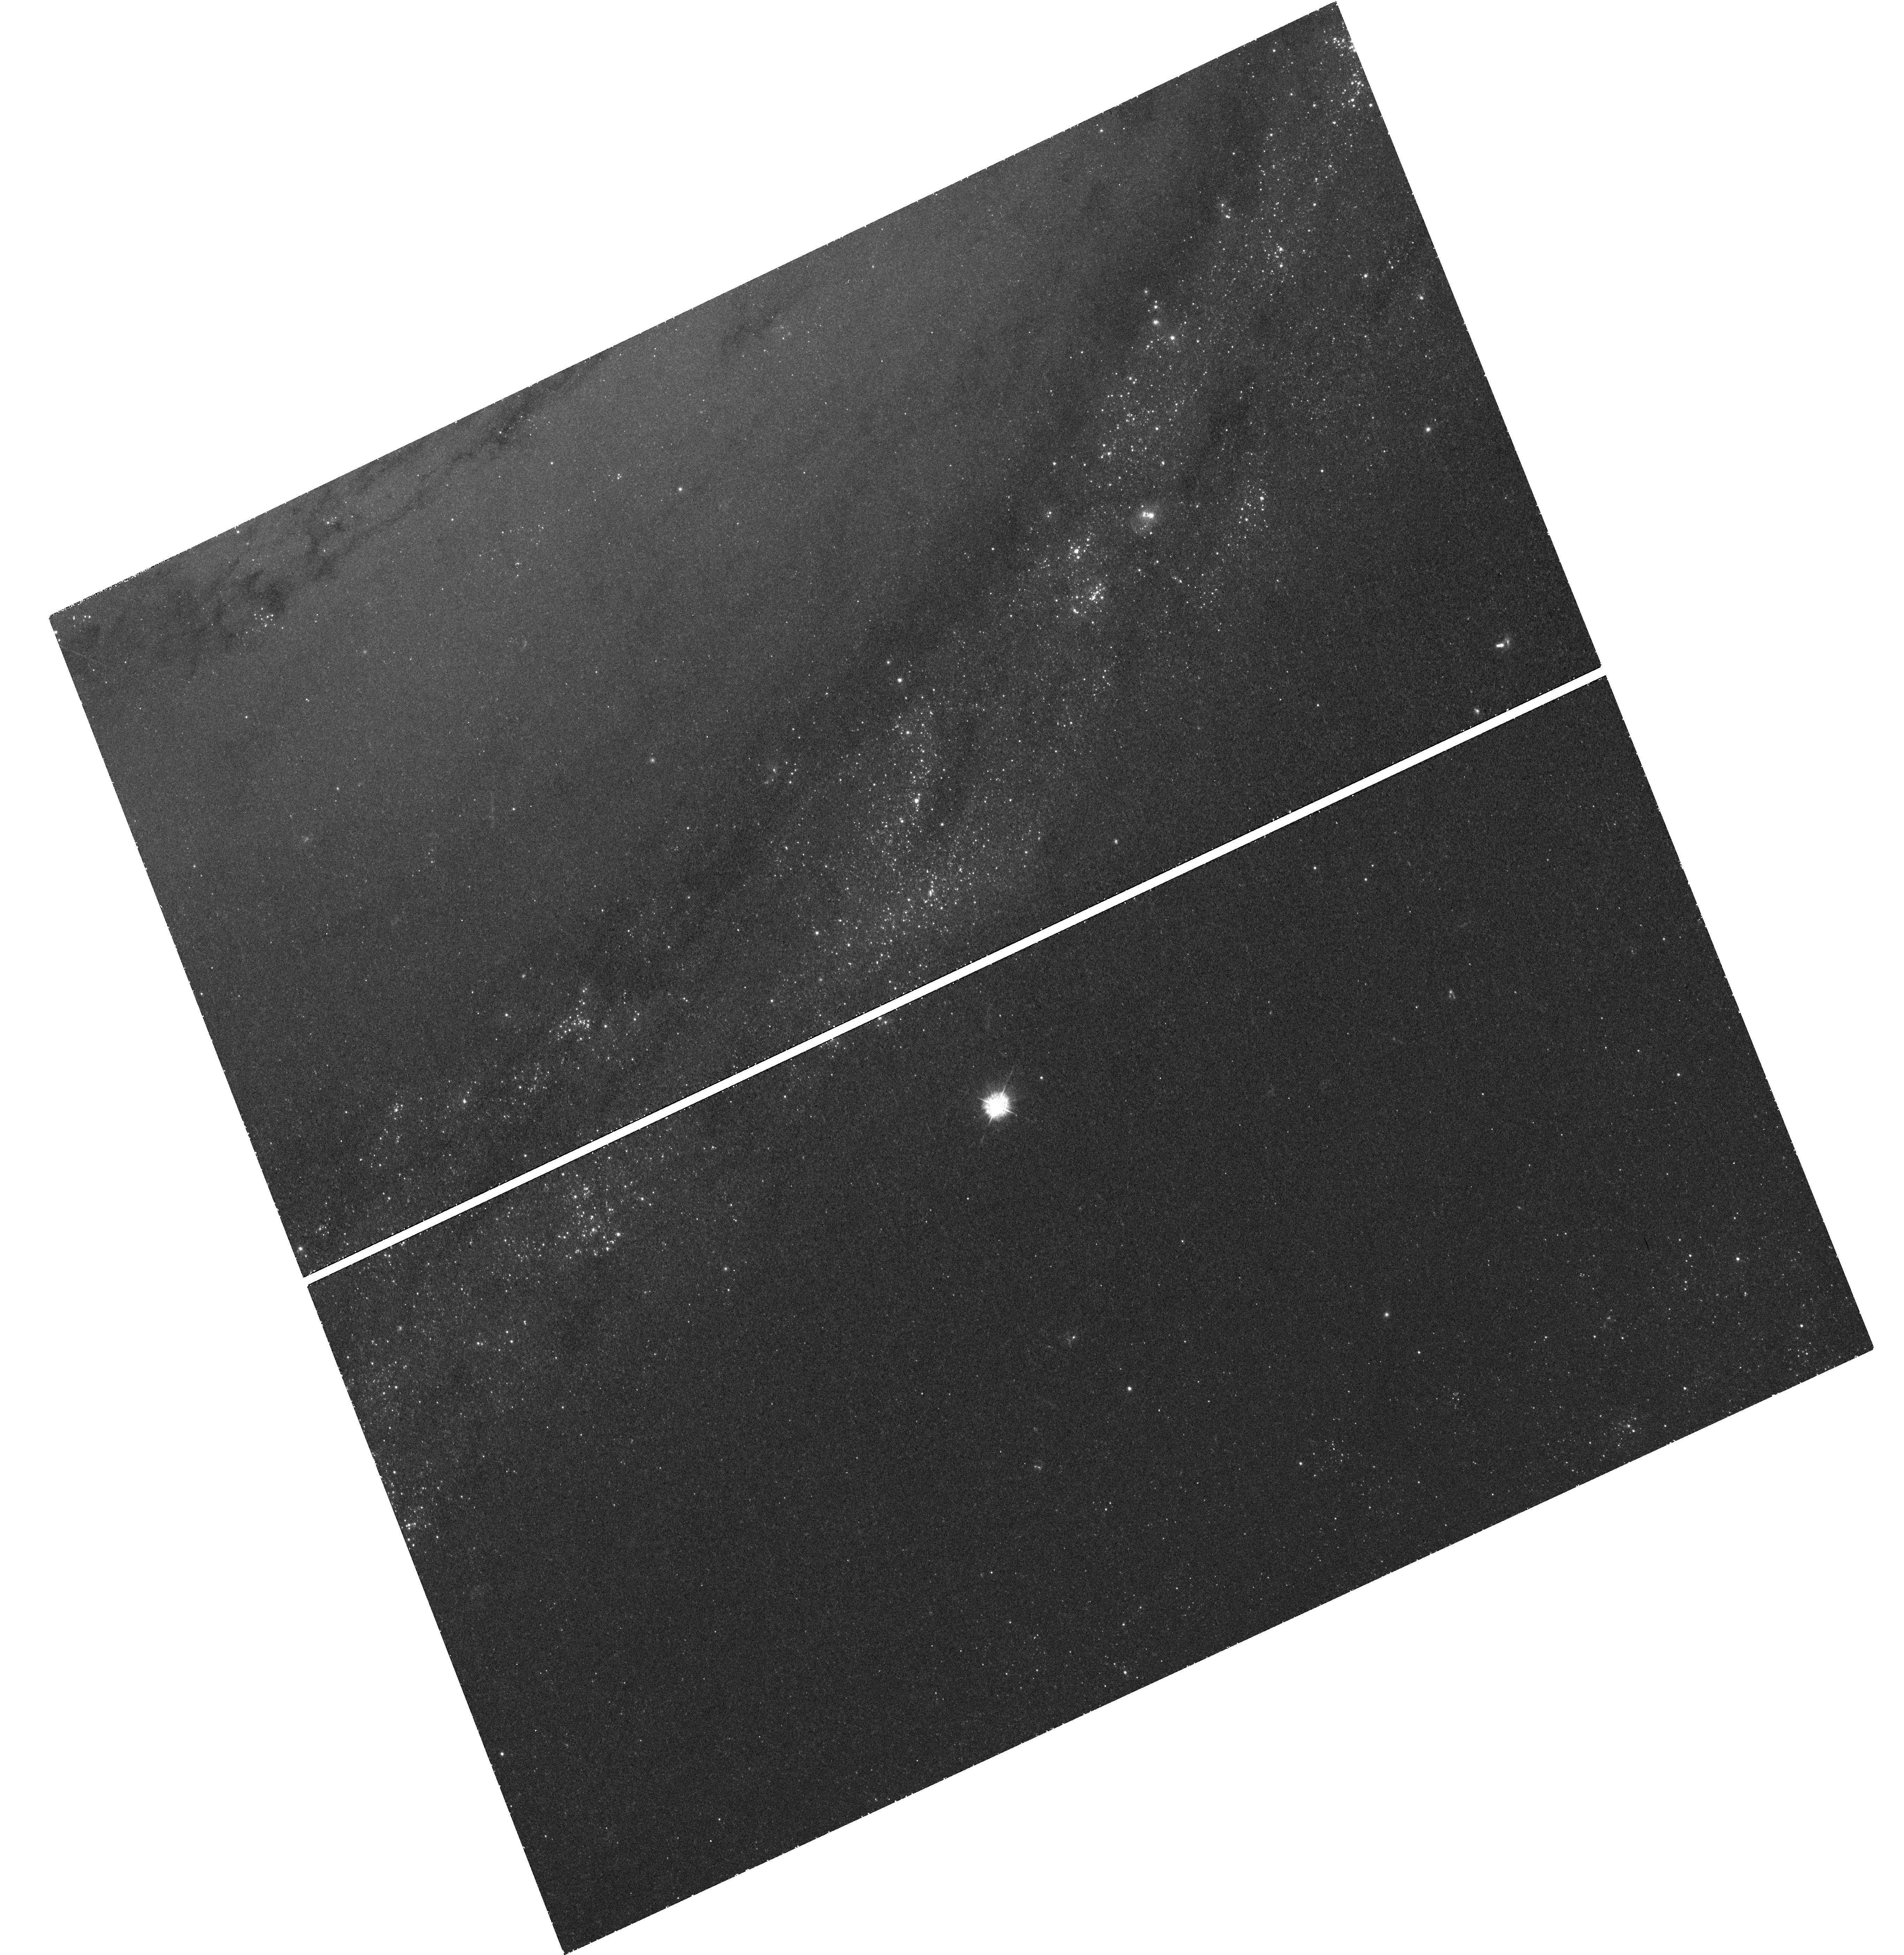
Target: SN1993J. Instrument: WFC3/UVIS. Filter: F336W. Exposure: 50 min. Observation ID: hst_12531_03_wfc3_uvis_f336w_ibq903

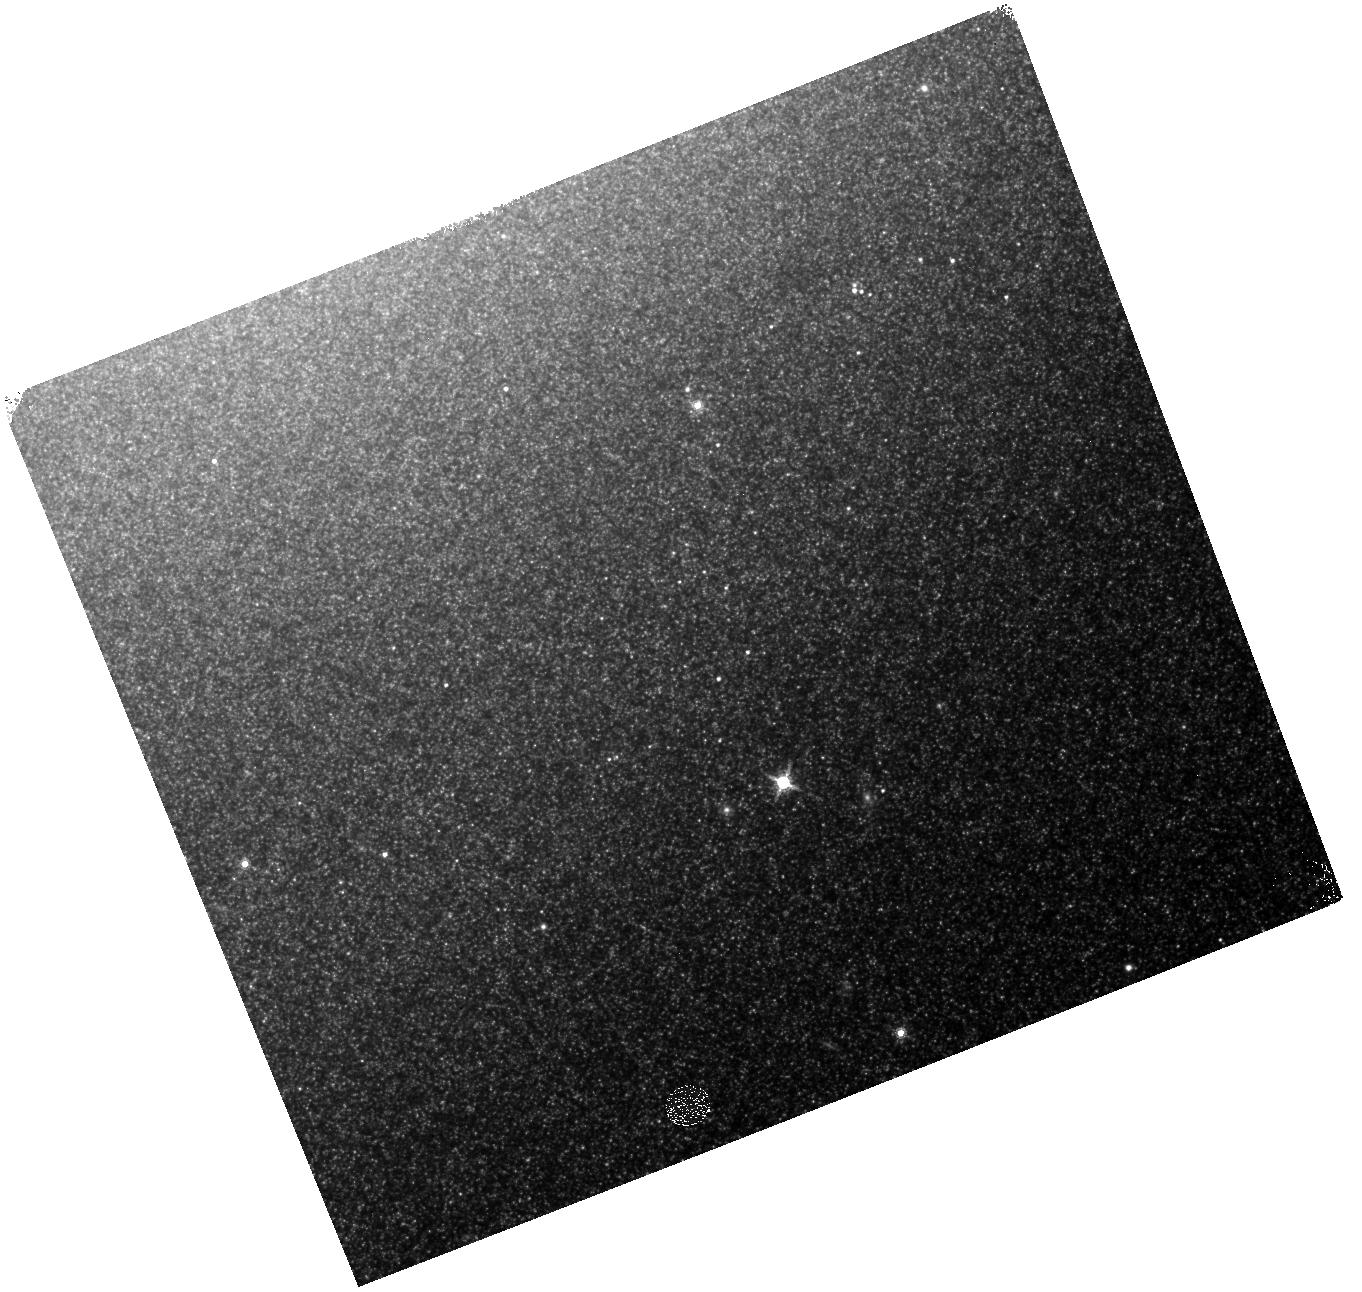
Target: SN1993J. Instrument: WFC3/IR. Filter: F160W. Exposure: 5 min. Observation ID: hst_12531_04_wfc3_ir_f160w_ibq904

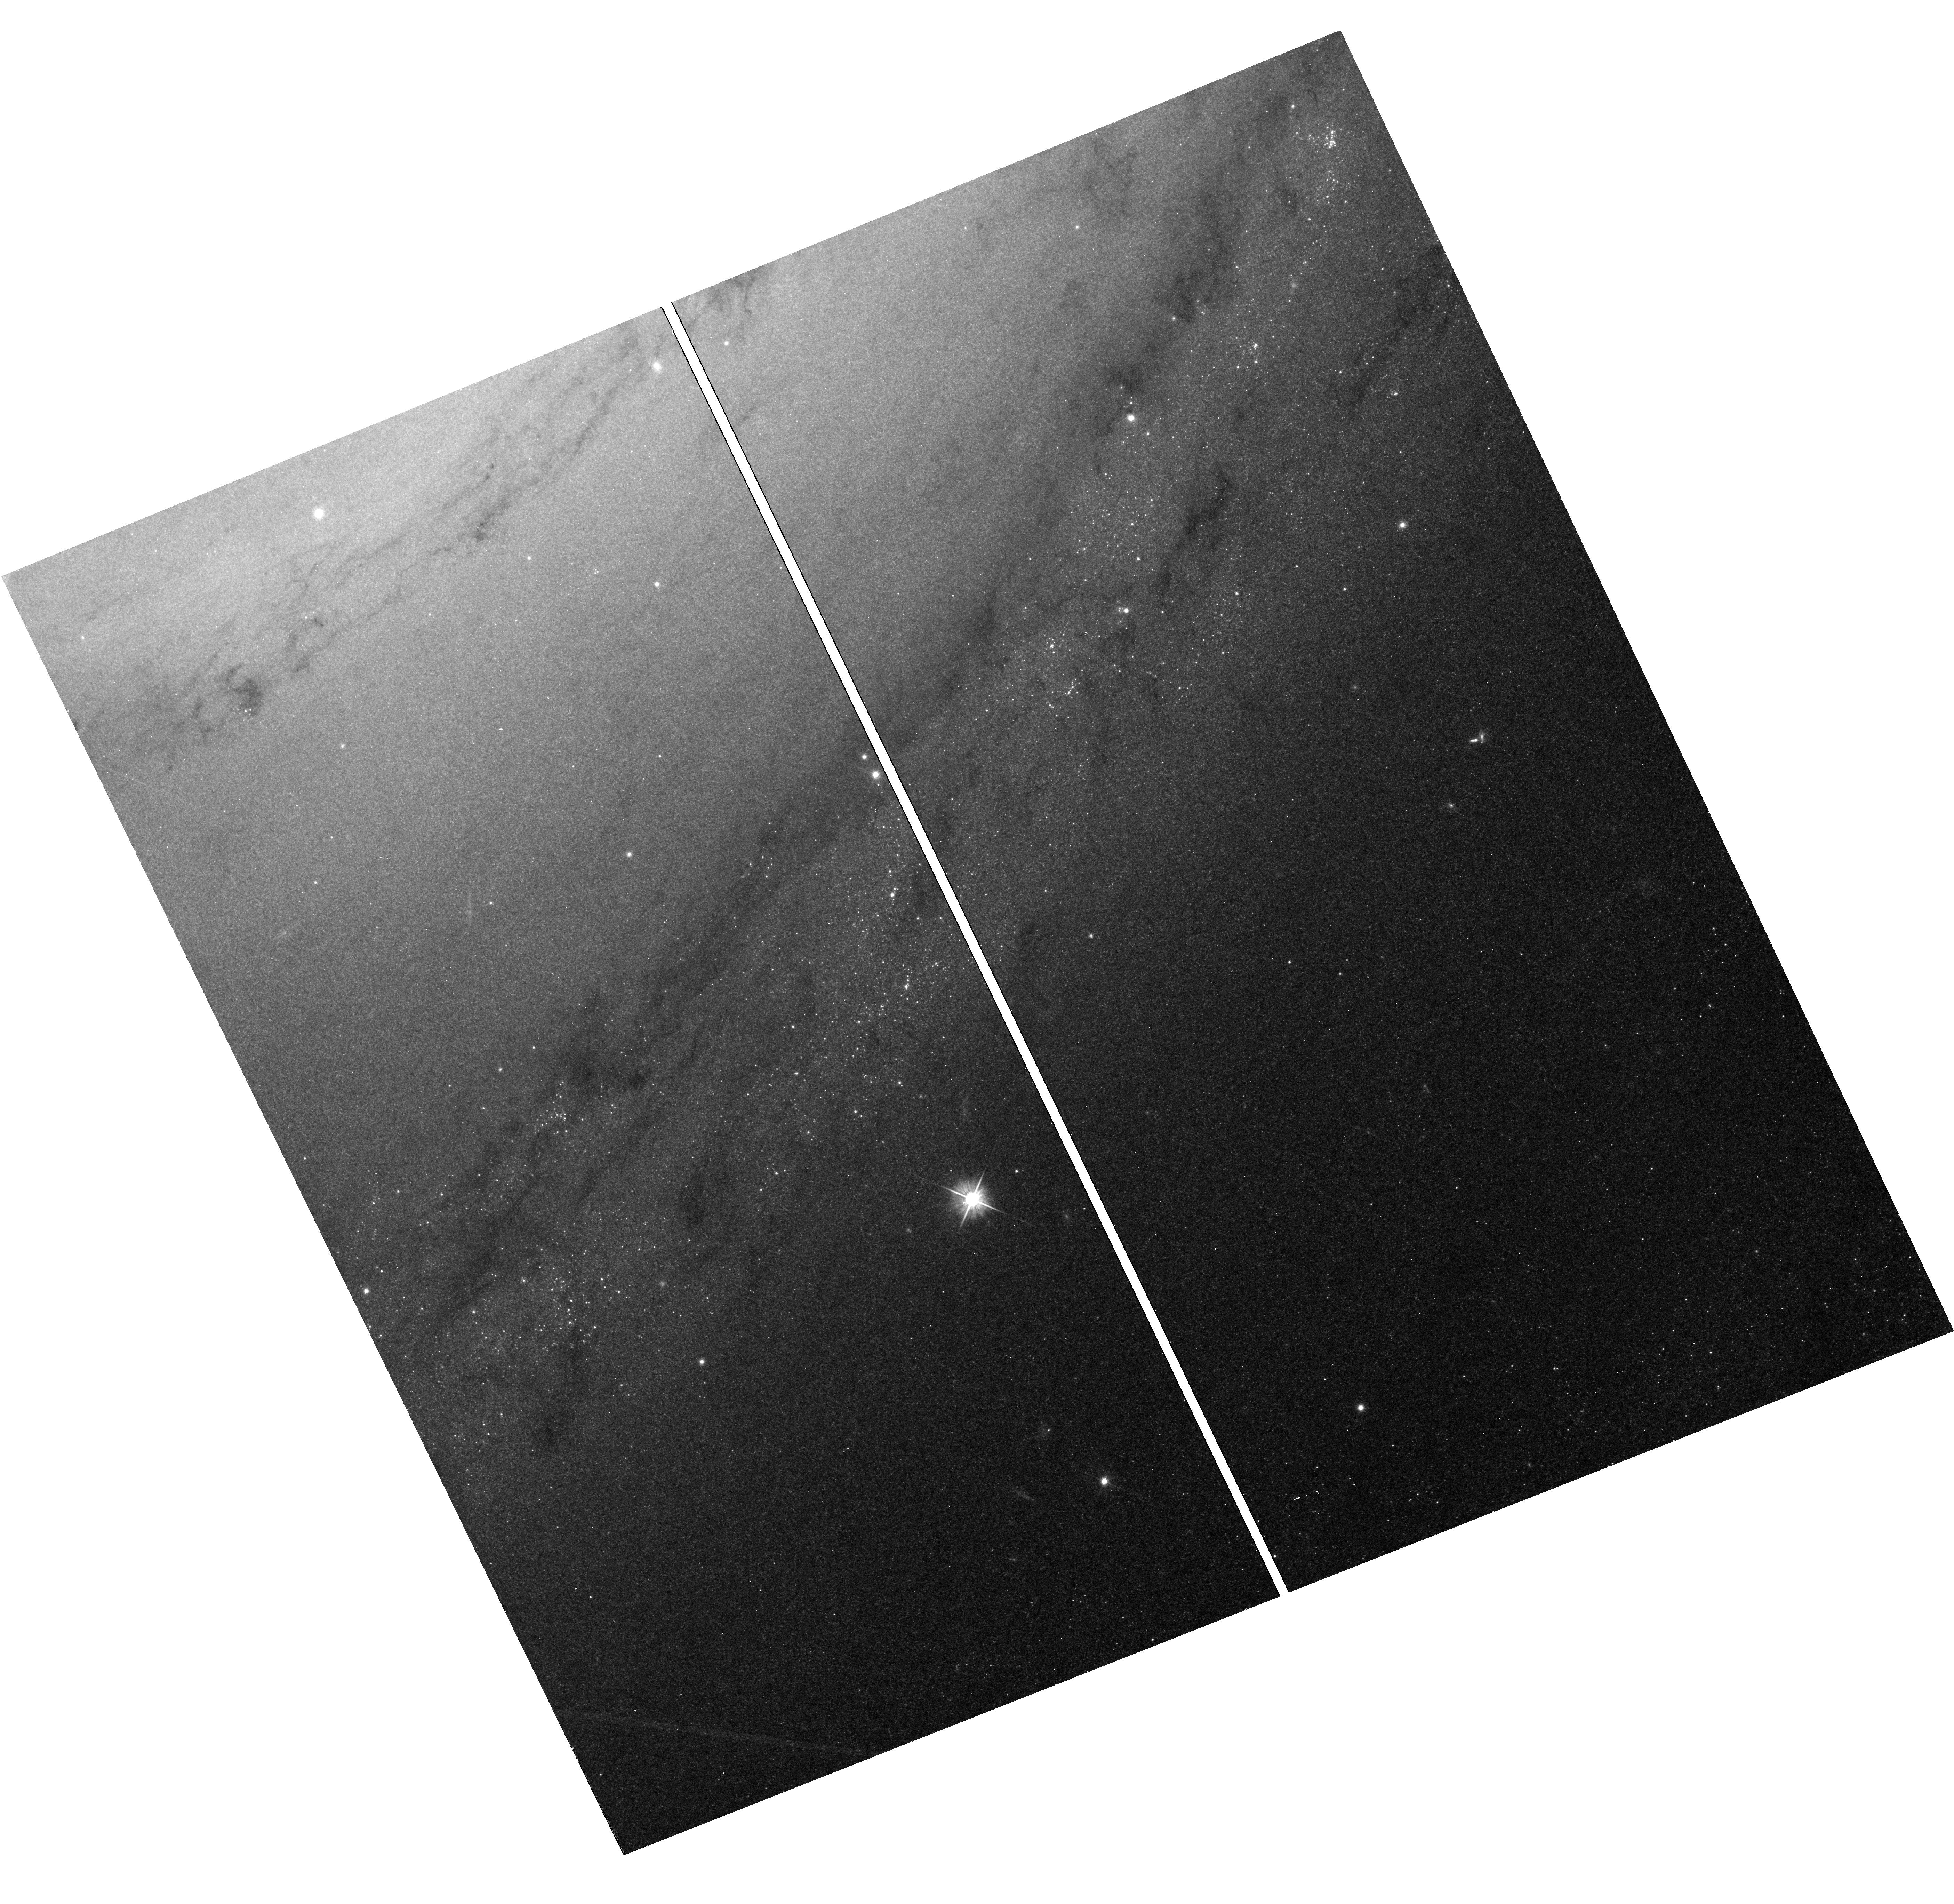
Target: SN1993J. Instrument: WFC3/UVIS. Filter: F555W. Exposure: 14 min. Observation ID: hst_12531_05_wfc3_uvis_f555w_ibq905

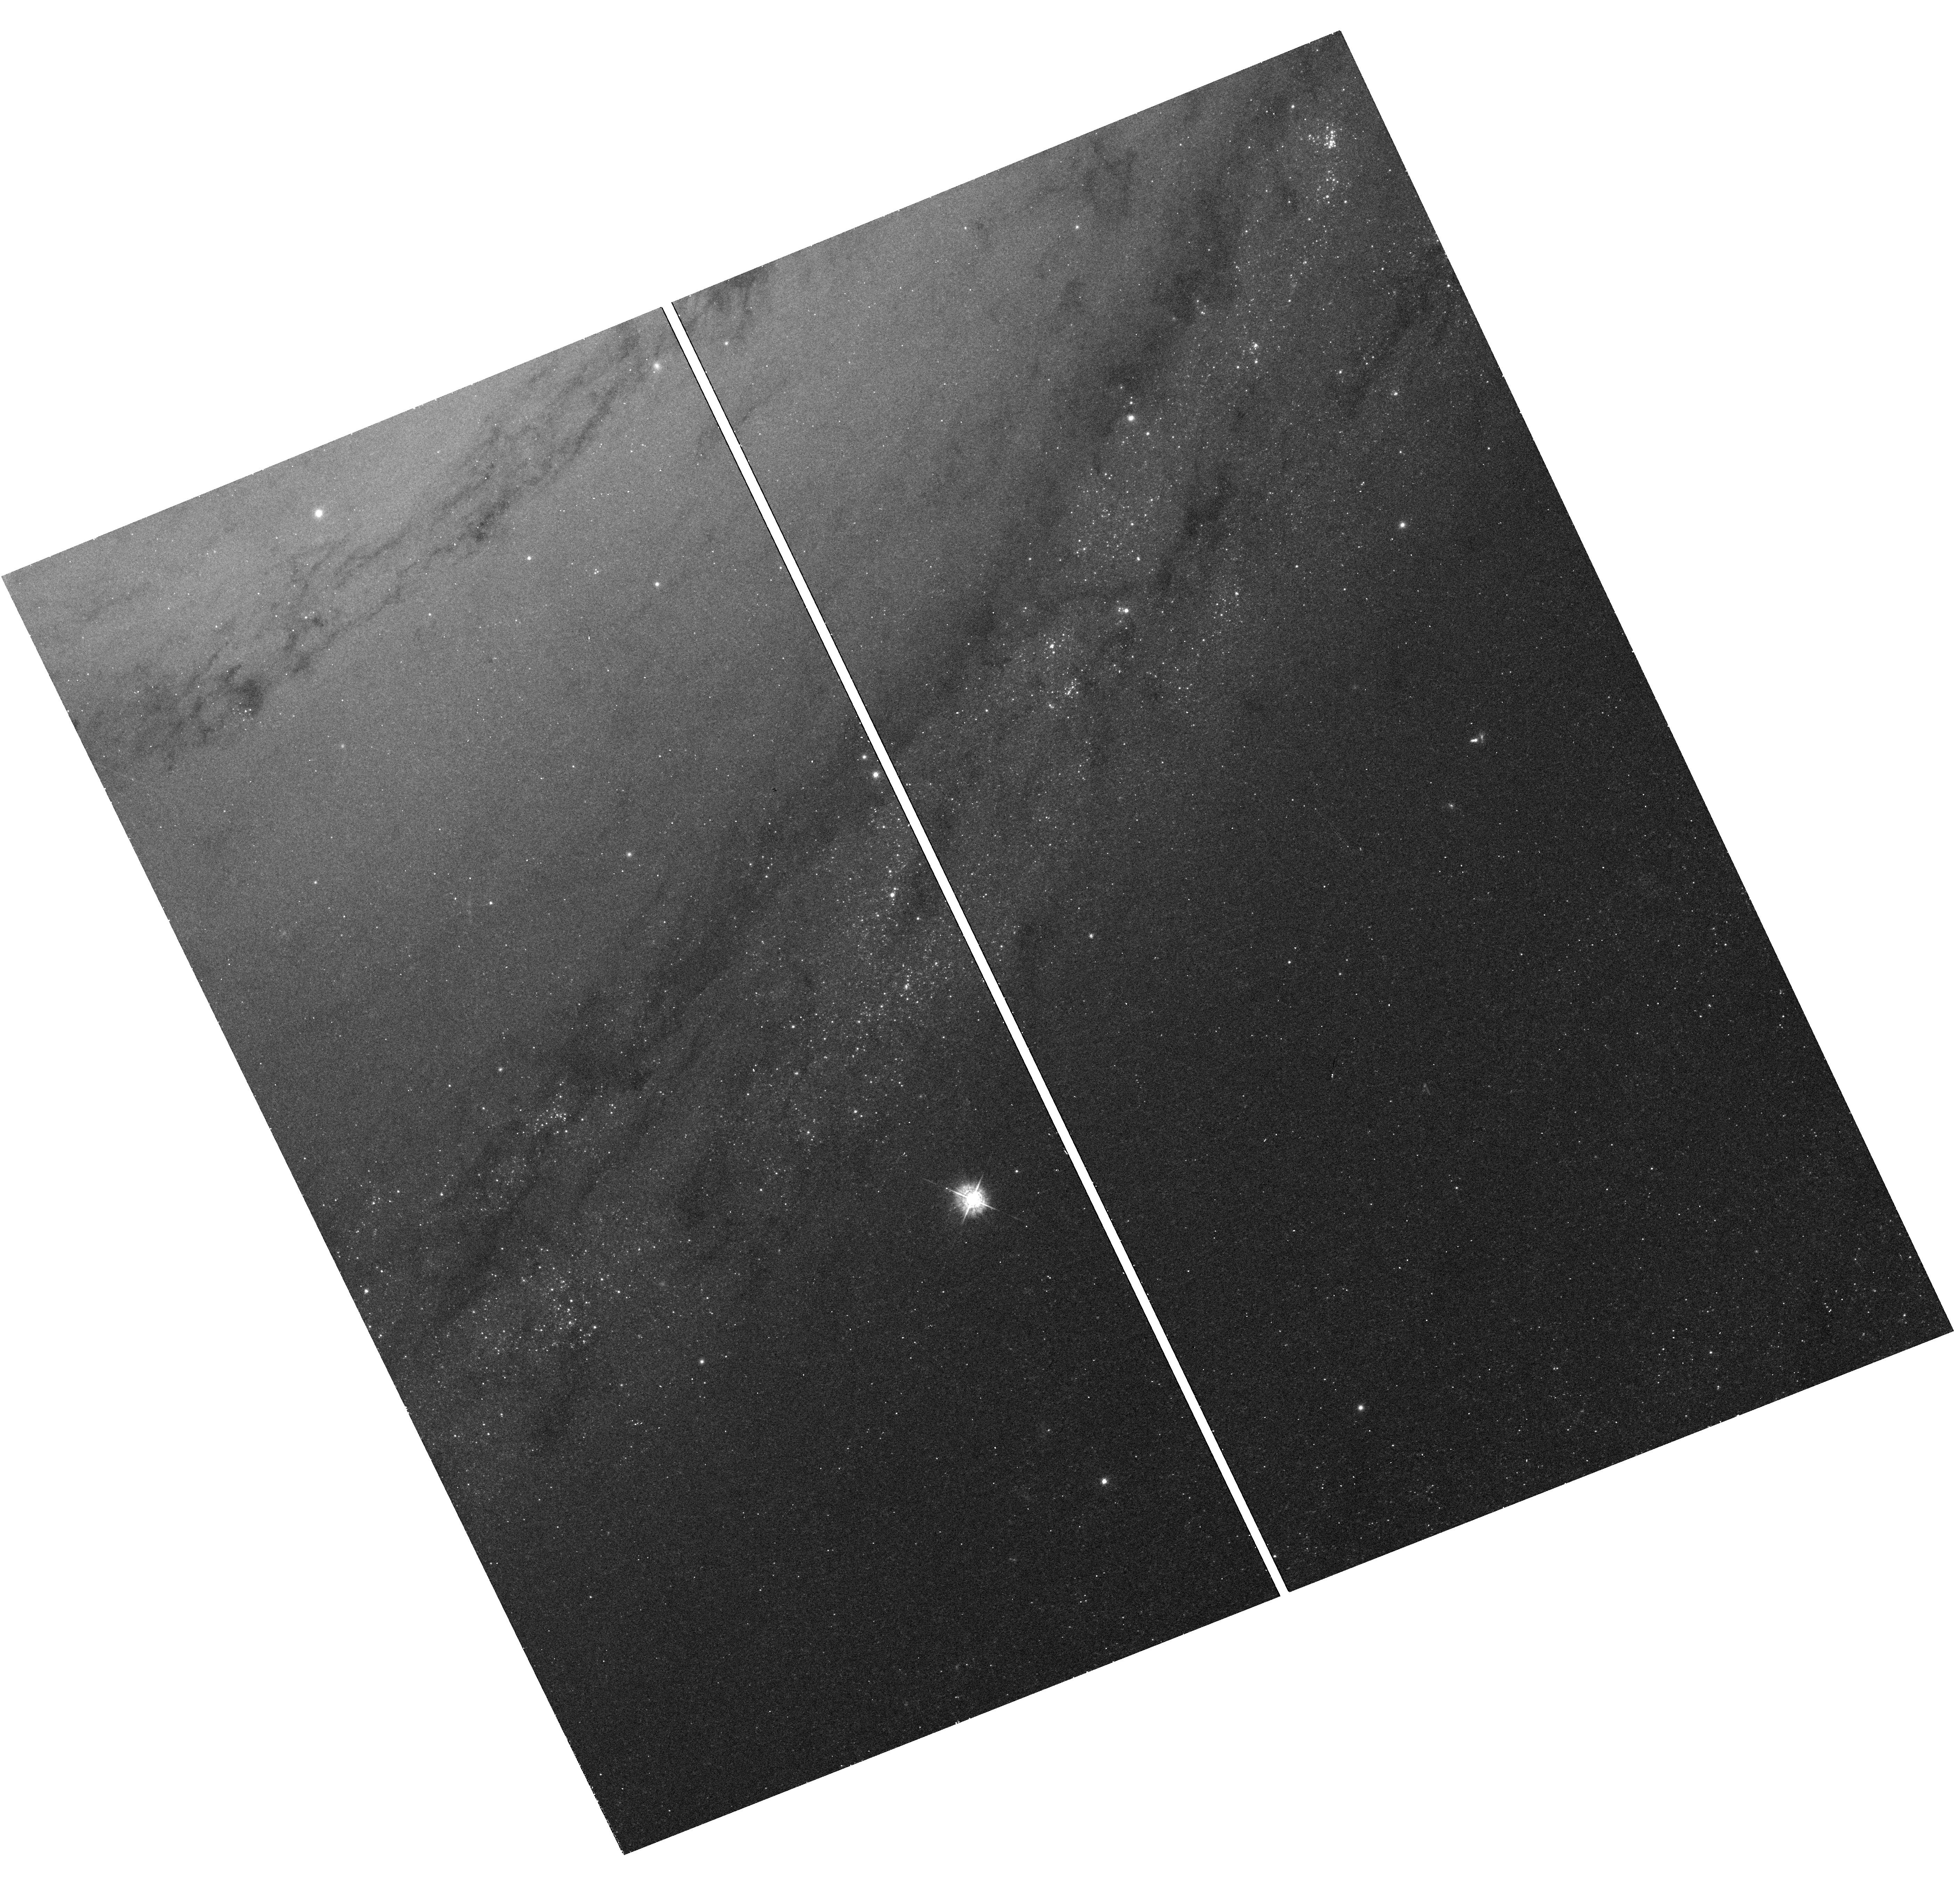
Target: SN1993J. Instrument: WFC3/UVIS. Filter: F438W. Exposure: 14 min. Observation ID: hst_12531_05_wfc3_uvis_f438w_ibq905

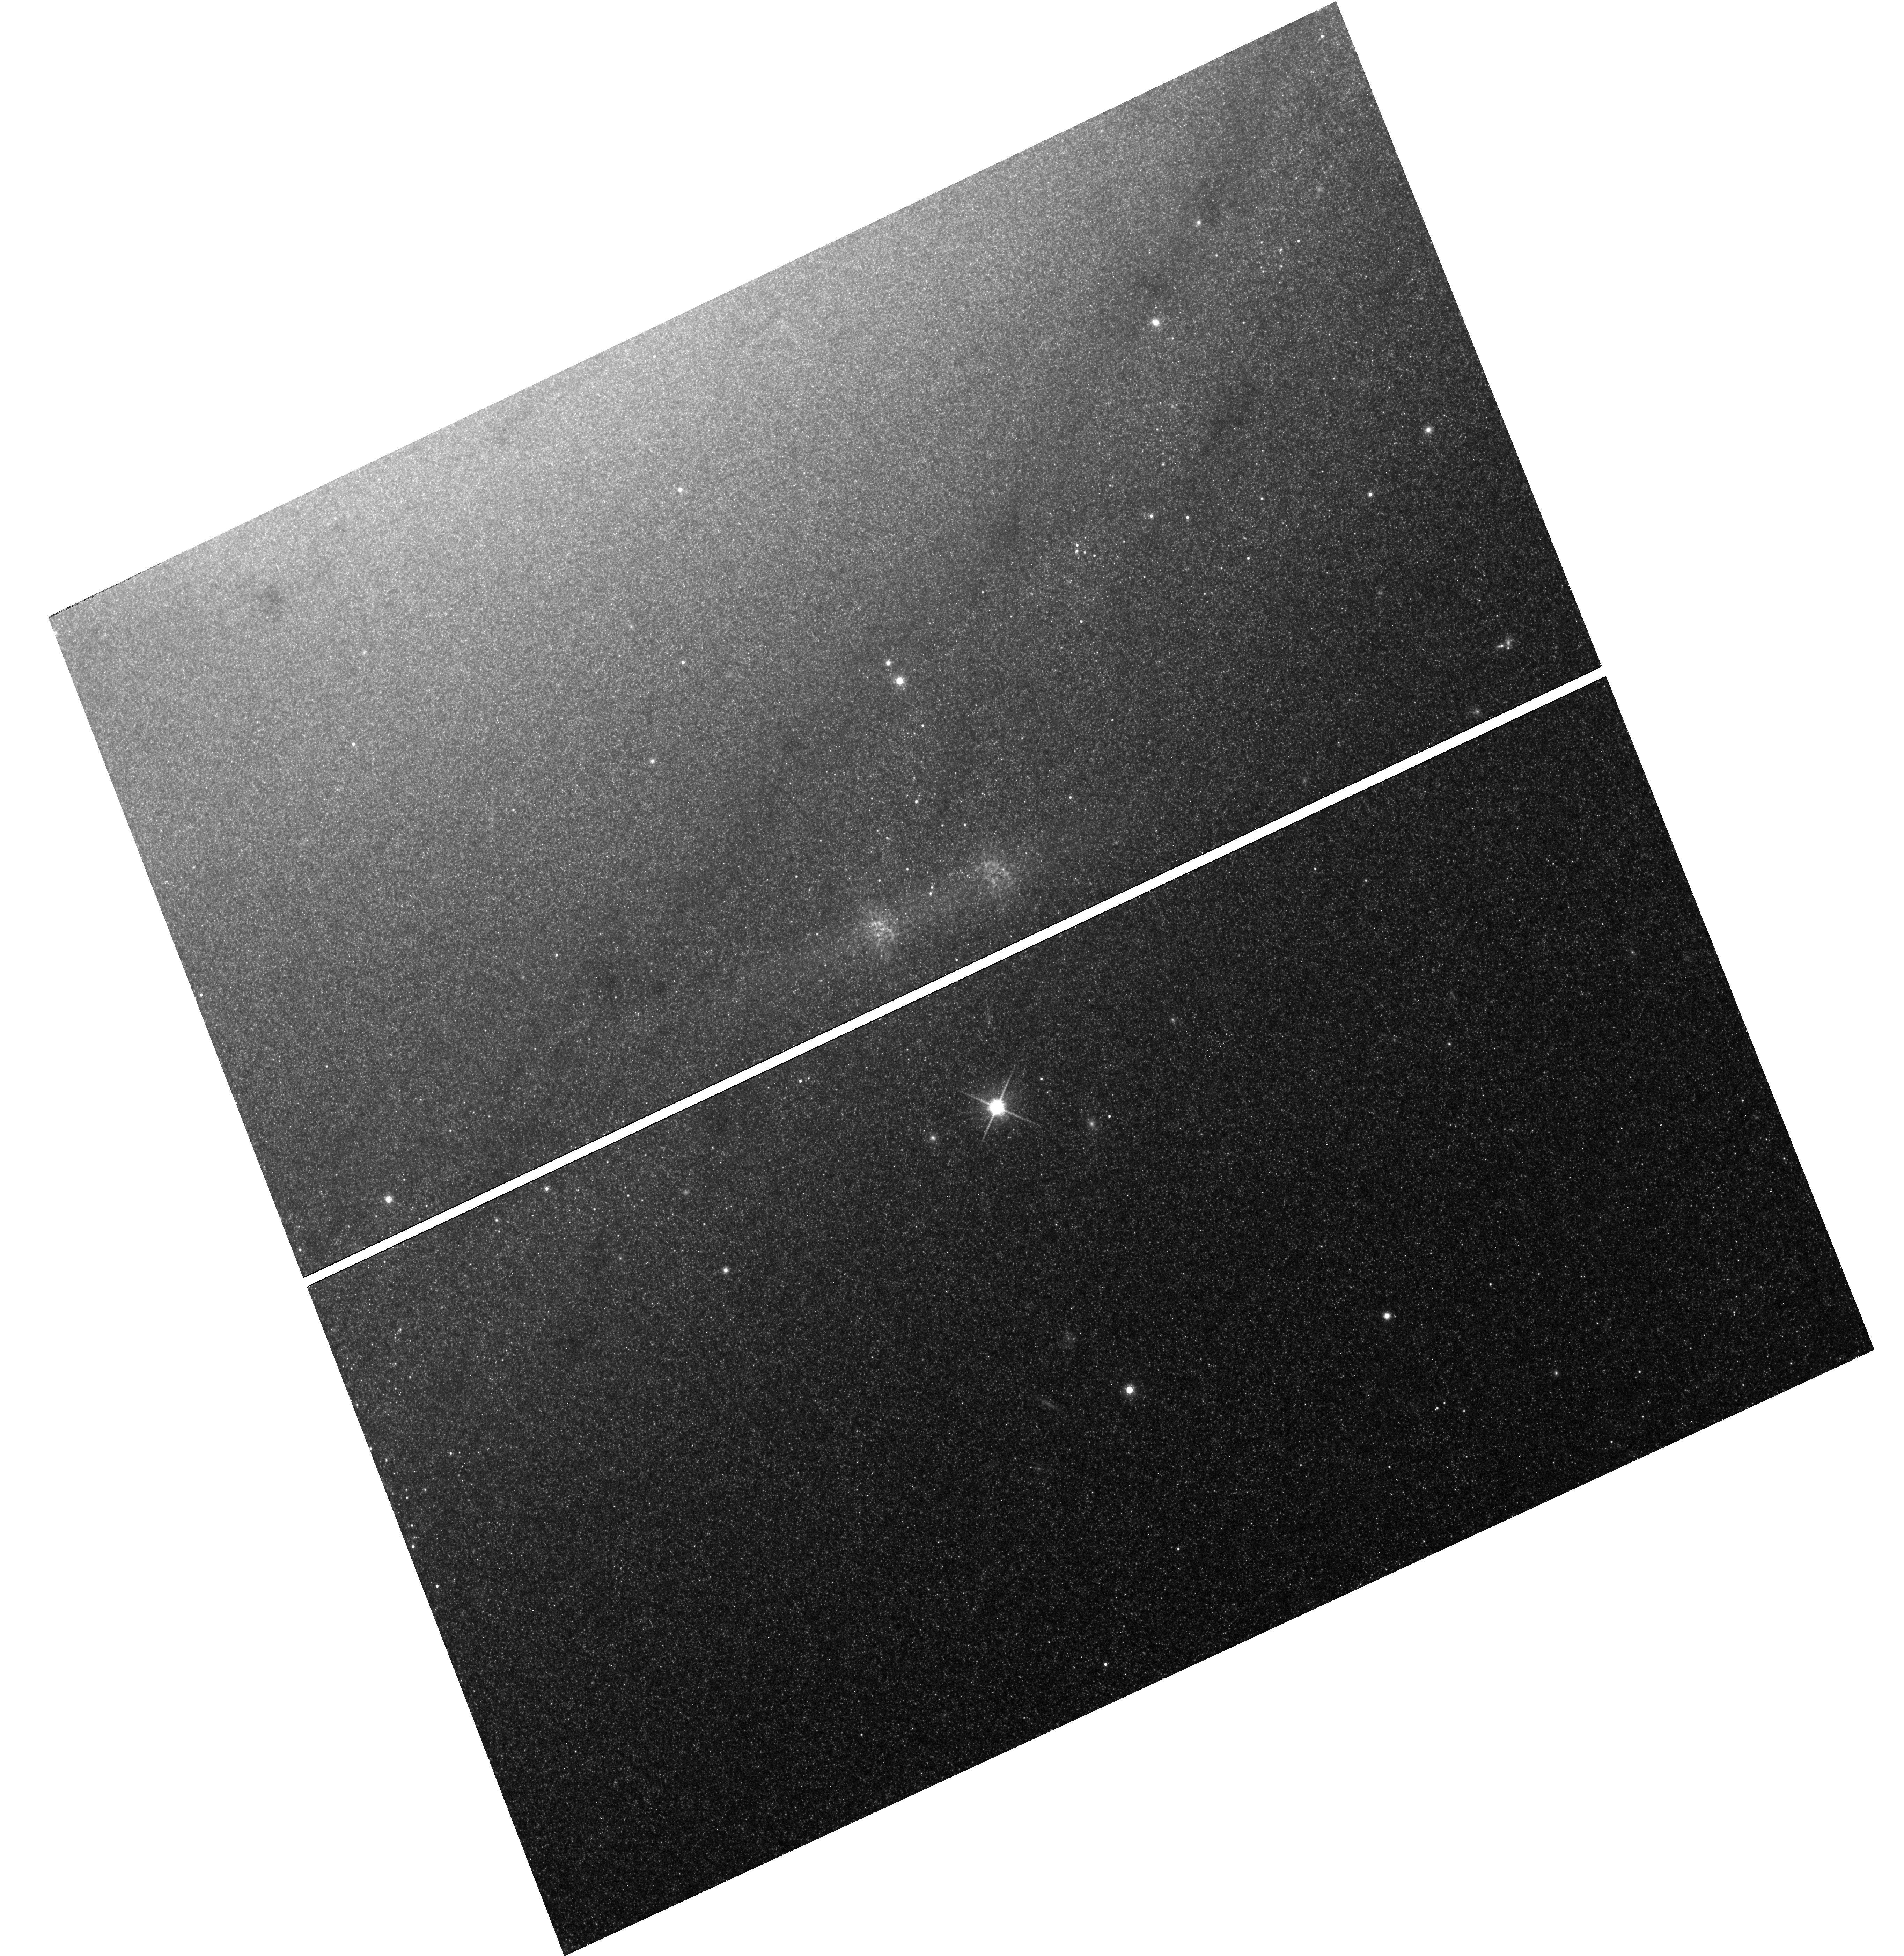
Target: SN1993J. Instrument: WFC3/UVIS. Filter: F814W. Exposure: 14 min. Observation ID: hst_12531_04_wfc3_uvis_f814w_ibq904

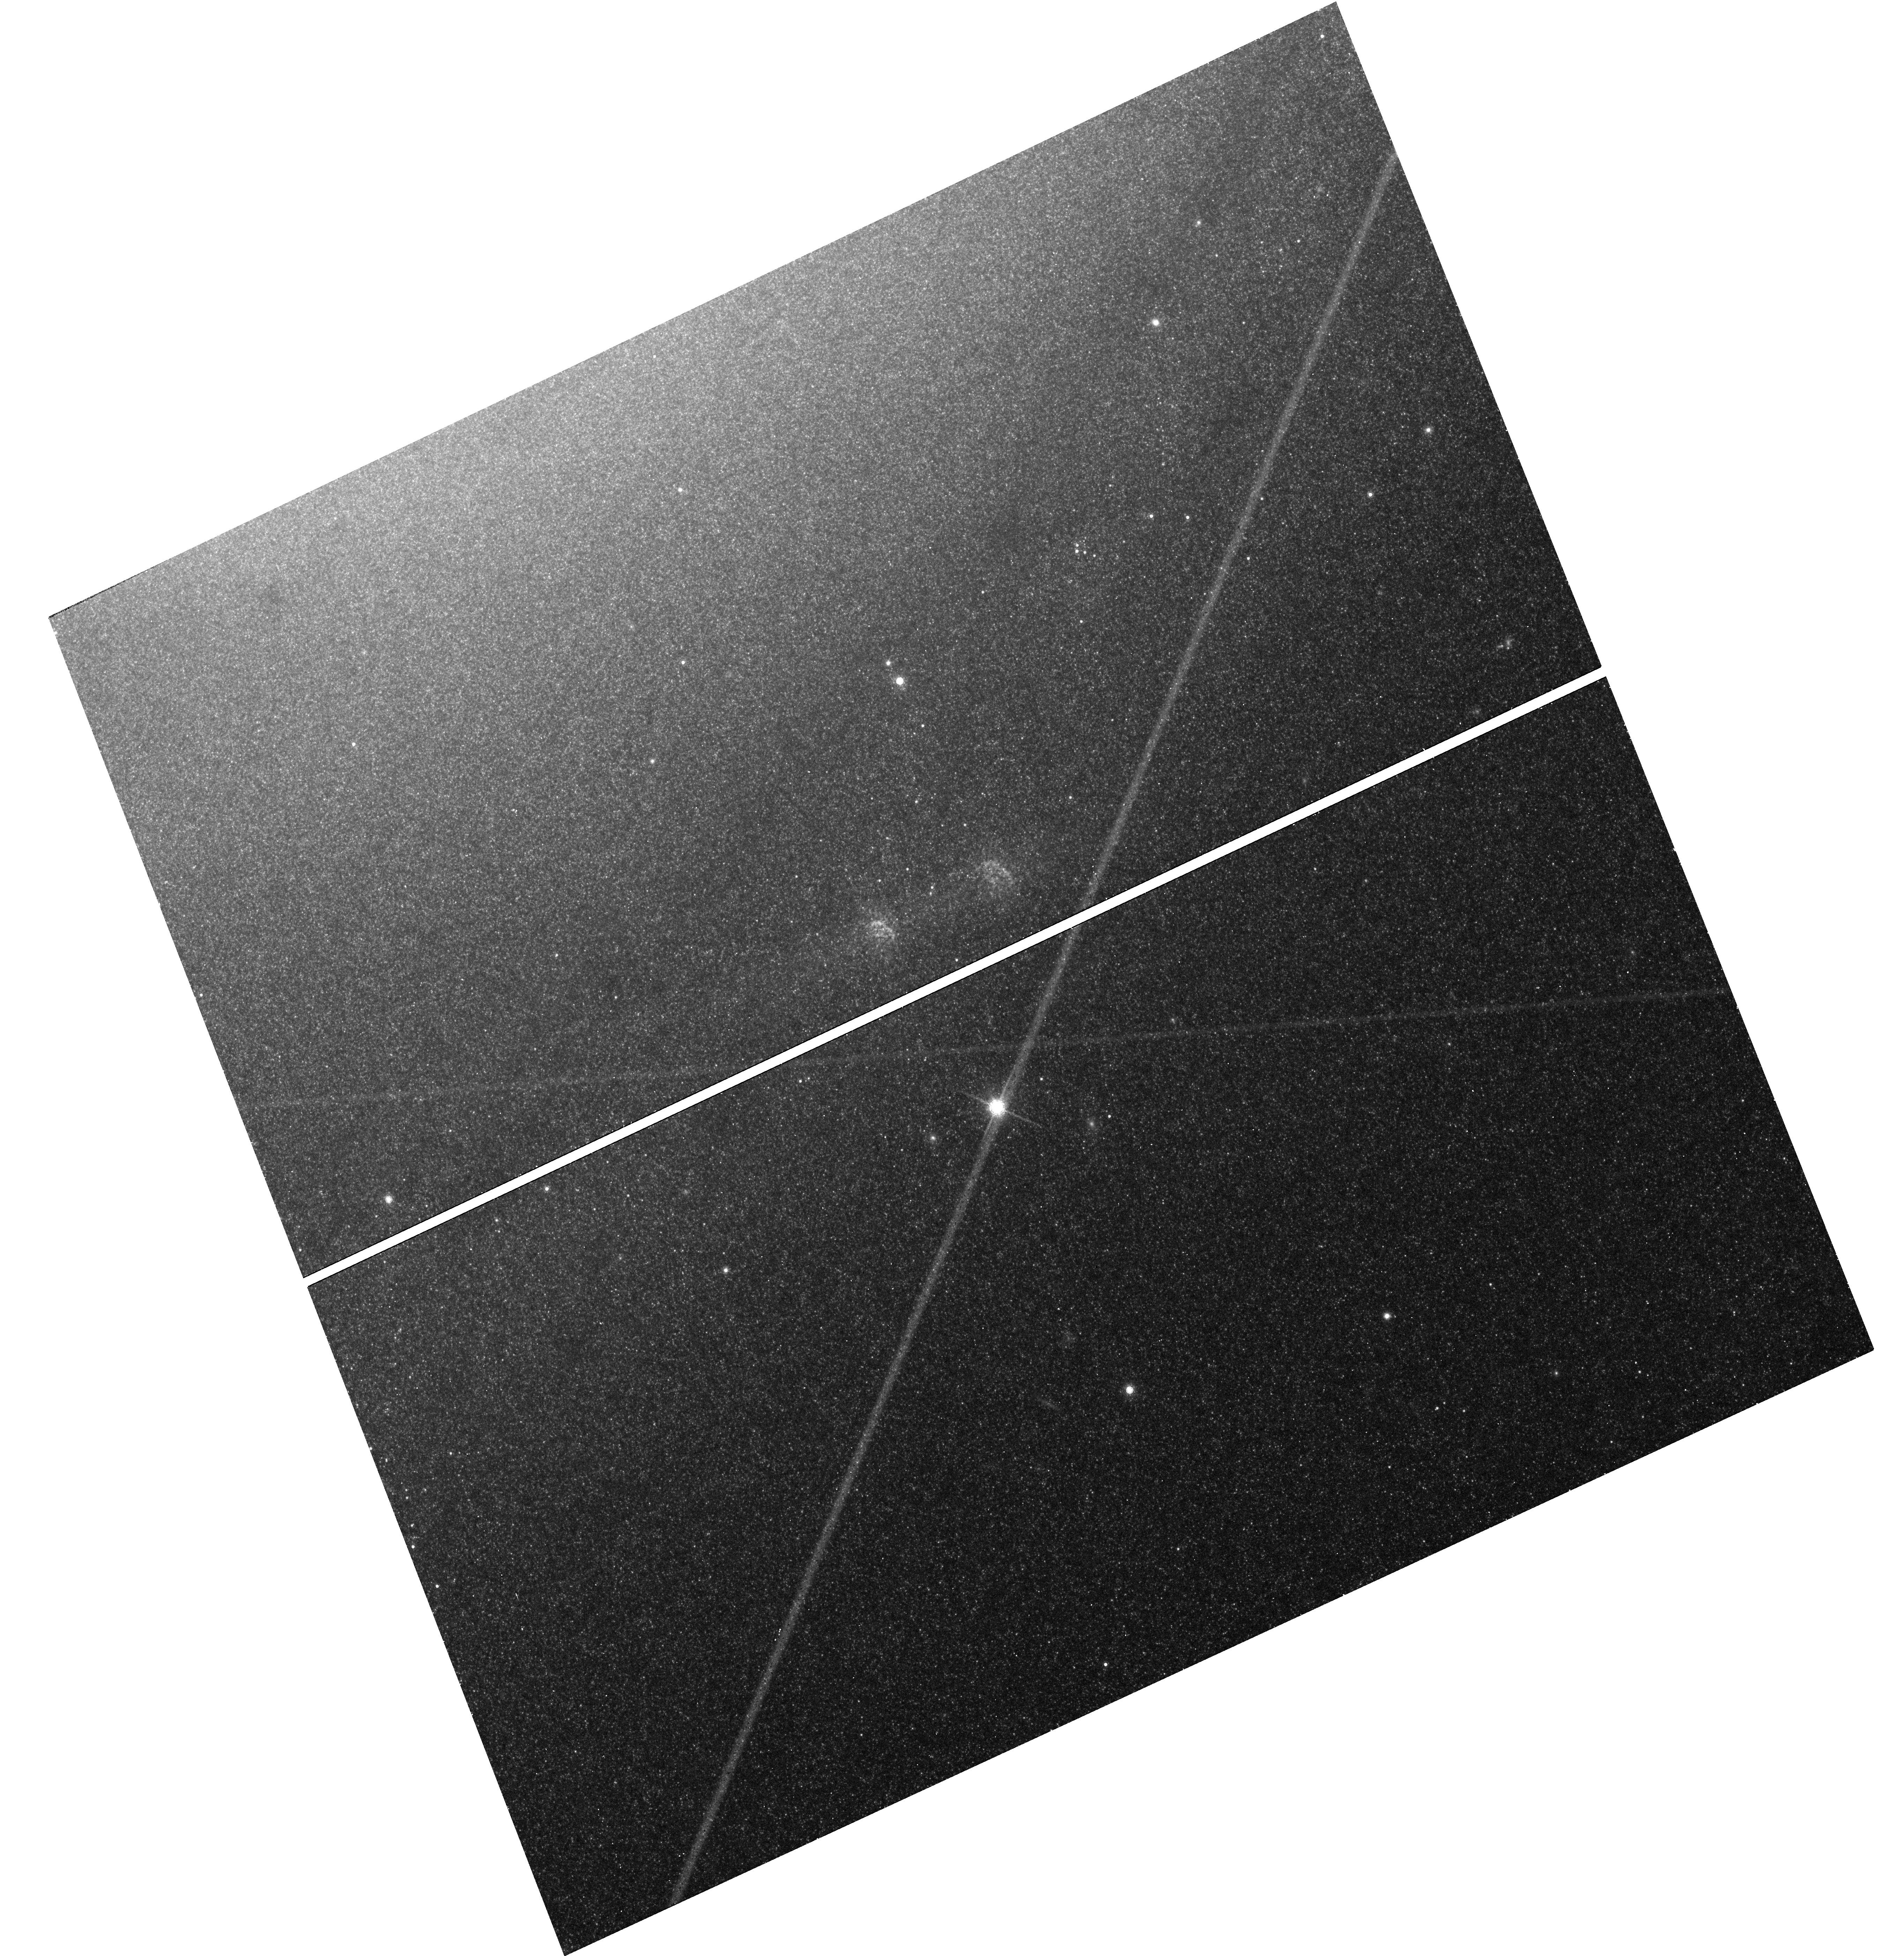
Target: SN1993J. Instrument: WFC3/UVIS. Filter: F850LP. Exposure: 14 min. Observation ID: hst_12531_04_wfc3_uvis_f850lp_ibq904

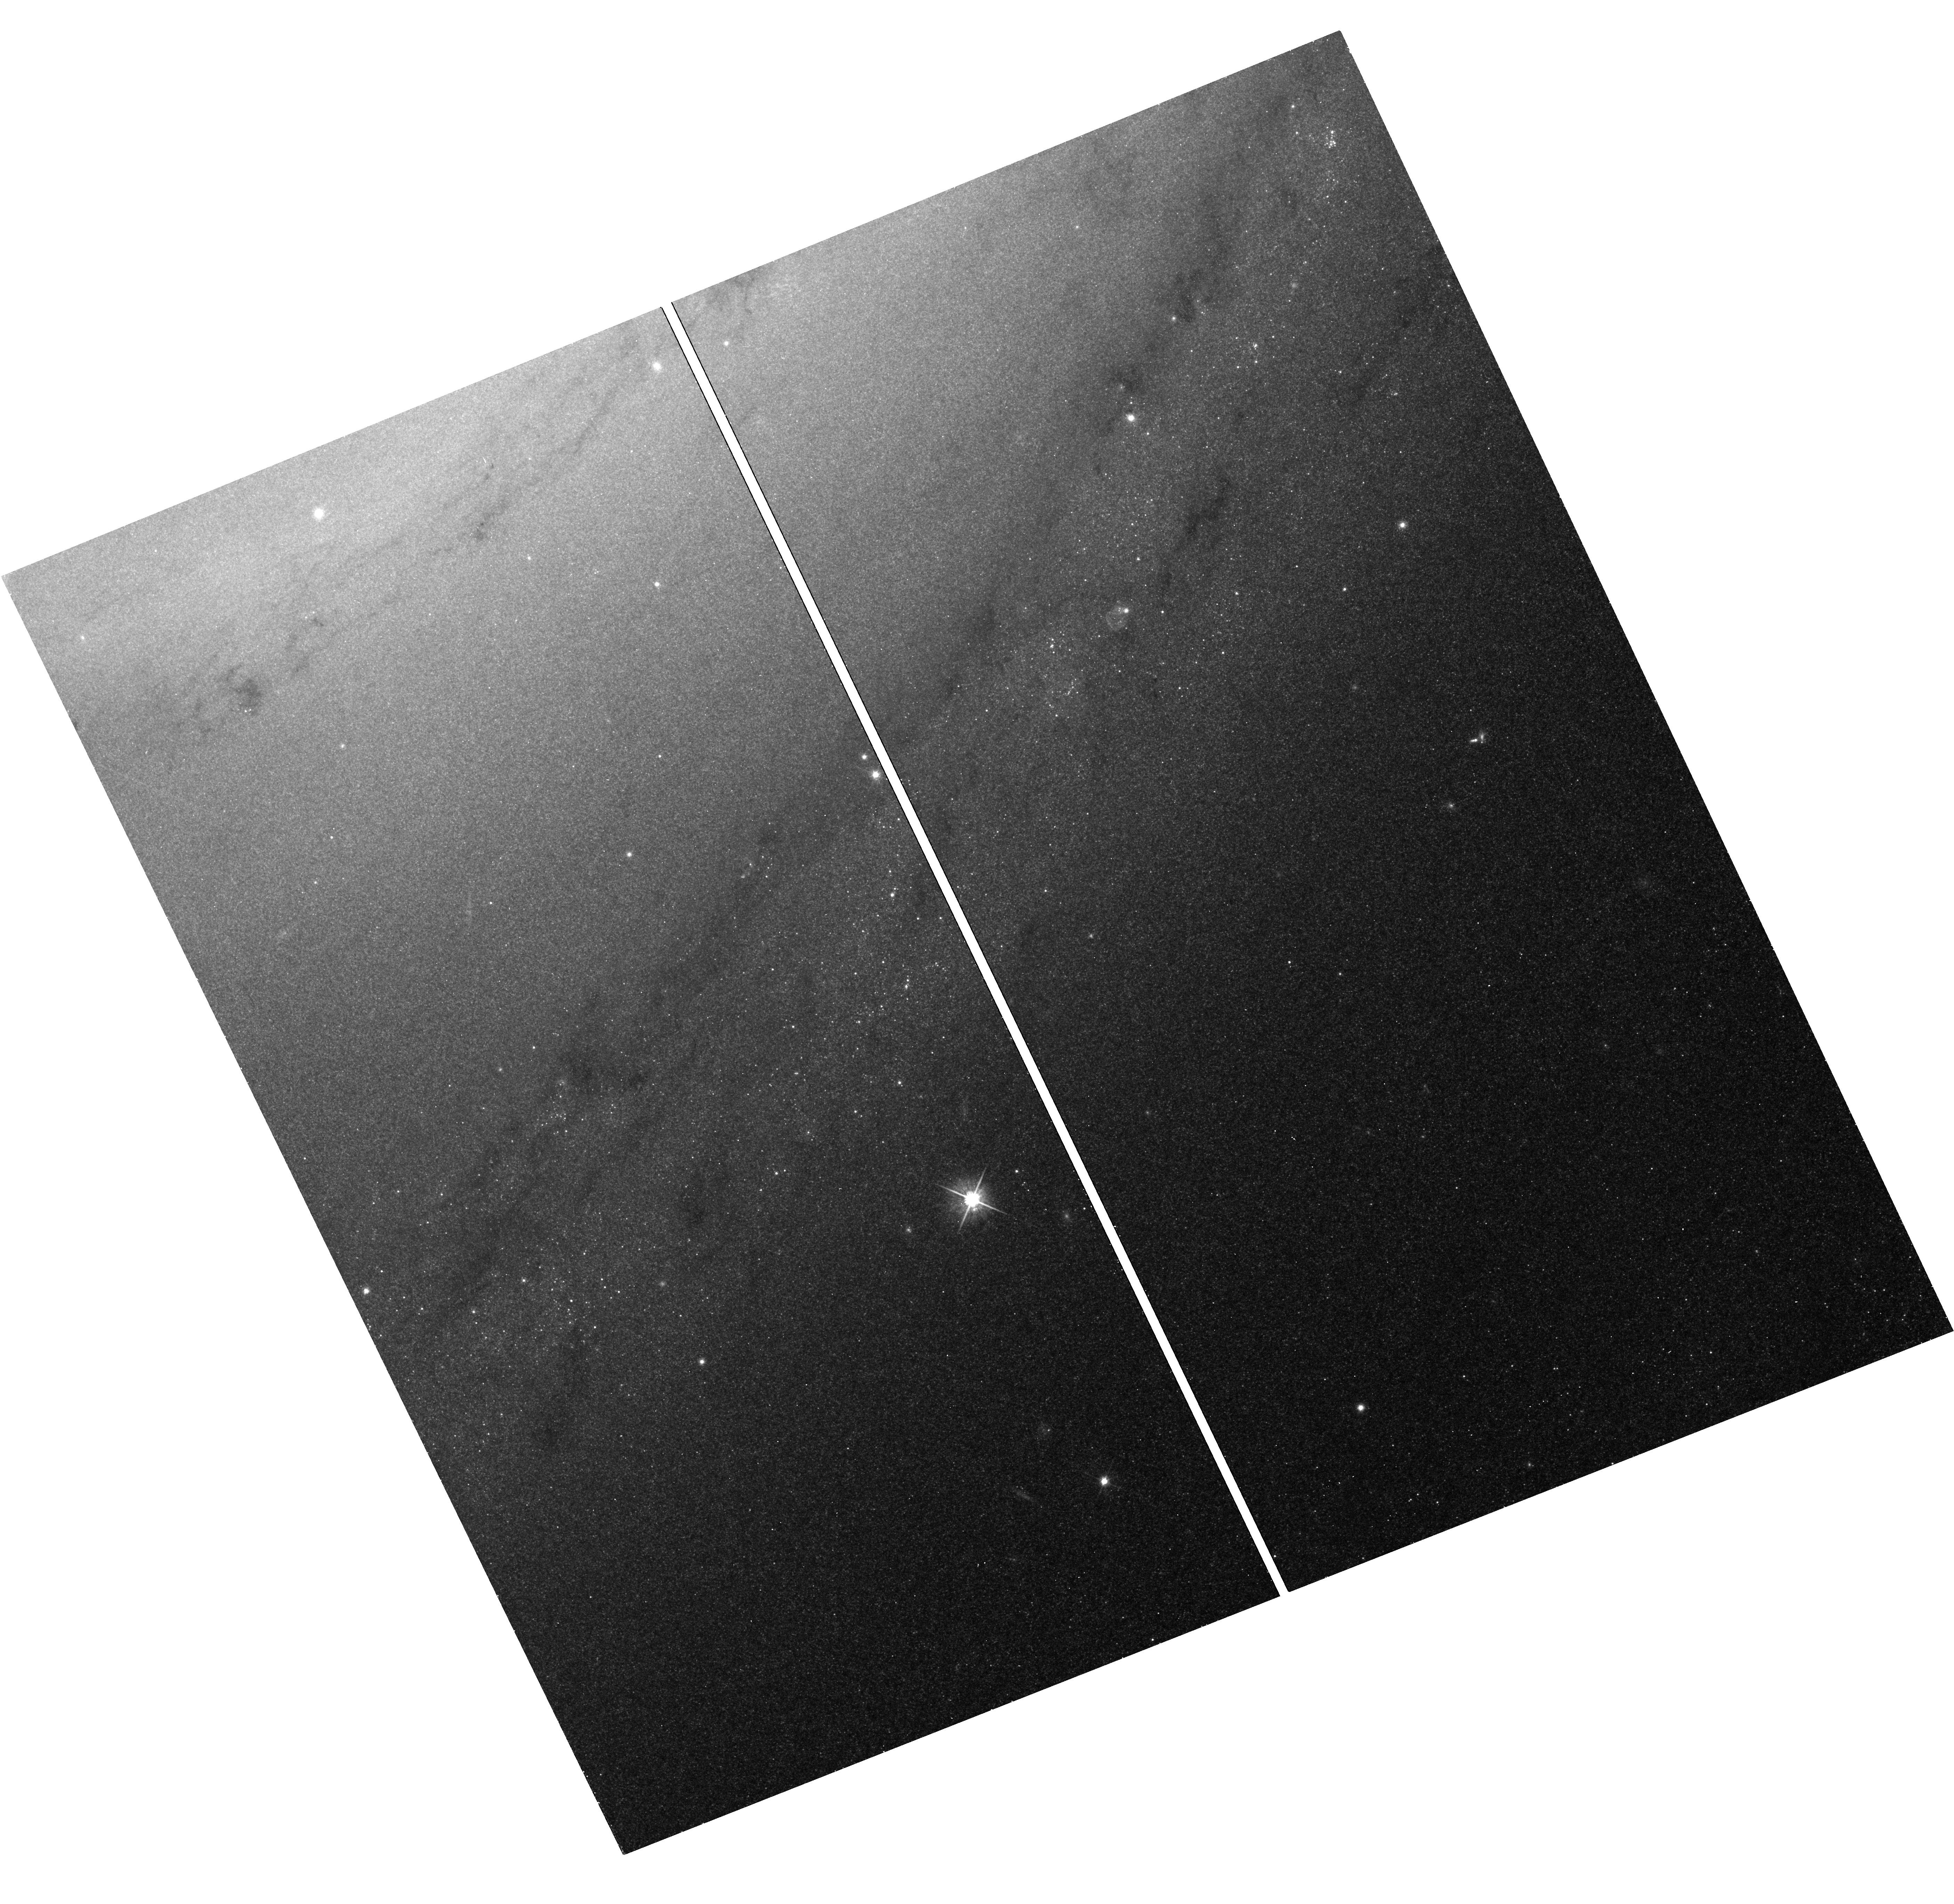
Target: SN1993J. Instrument: WFC3/UVIS. Filter: F625W. Exposure: 14 min. Observation ID: hst_12531_05_wfc3_uvis_f625w_ibq905

Tracking the Continuing Evolution of SN 1993J with COS and WFC3 (PI: Filippenko, Alex V.)

SN 1993J is the best-studied supernova (SN) in terms of circumstellar interaction, and it is the second-nearest SN in modern times. Its progenitor lost most of its H envelope in binary Roche-lobe overflow prior to exploding as a Type IIb SN, so it enables us to investigate a different type of SN and progenitor star than SN 1987A. It is now making a transition into the SN remnant phase, where X-rays from the SN shock propagate inward to illuminate the processed ejecta. Our HST observations up to year 2000 gave conclusive evidence for CNO processing in the outer envelope of the SN. Optical observations with Keck now show a critical transition from a hydrogen-dominated to an oxygen-dominated spectrum, as deeper layers of the stellar interior are exposed and illuminated. We propose to complement these optical observations with FUV and NUV spectra, which trace important ionization levels of several lines of carbon, nitrogen, oxygen, and silicon that cannot be observed in optical spectra, but are essential for accurate abundances. These data will provide a quantitative estimate of the nucleosynthetic products in the ejecta near the core. Moreover, the widths of emission lines will allow us to follow the interaction of the ejecta with the circumstellar gas, as the SN turns into a SN remnant. In addition, we propose imaging in the UV, optical, and near-IR for characterizing the SN environment, in particular the properties of the putative companion star from the original binary system; we will also use these data to eliminate continuum contamination in the spectra. We will also make coordinated multiwavelength observations and conduct detailed spectral modeling.